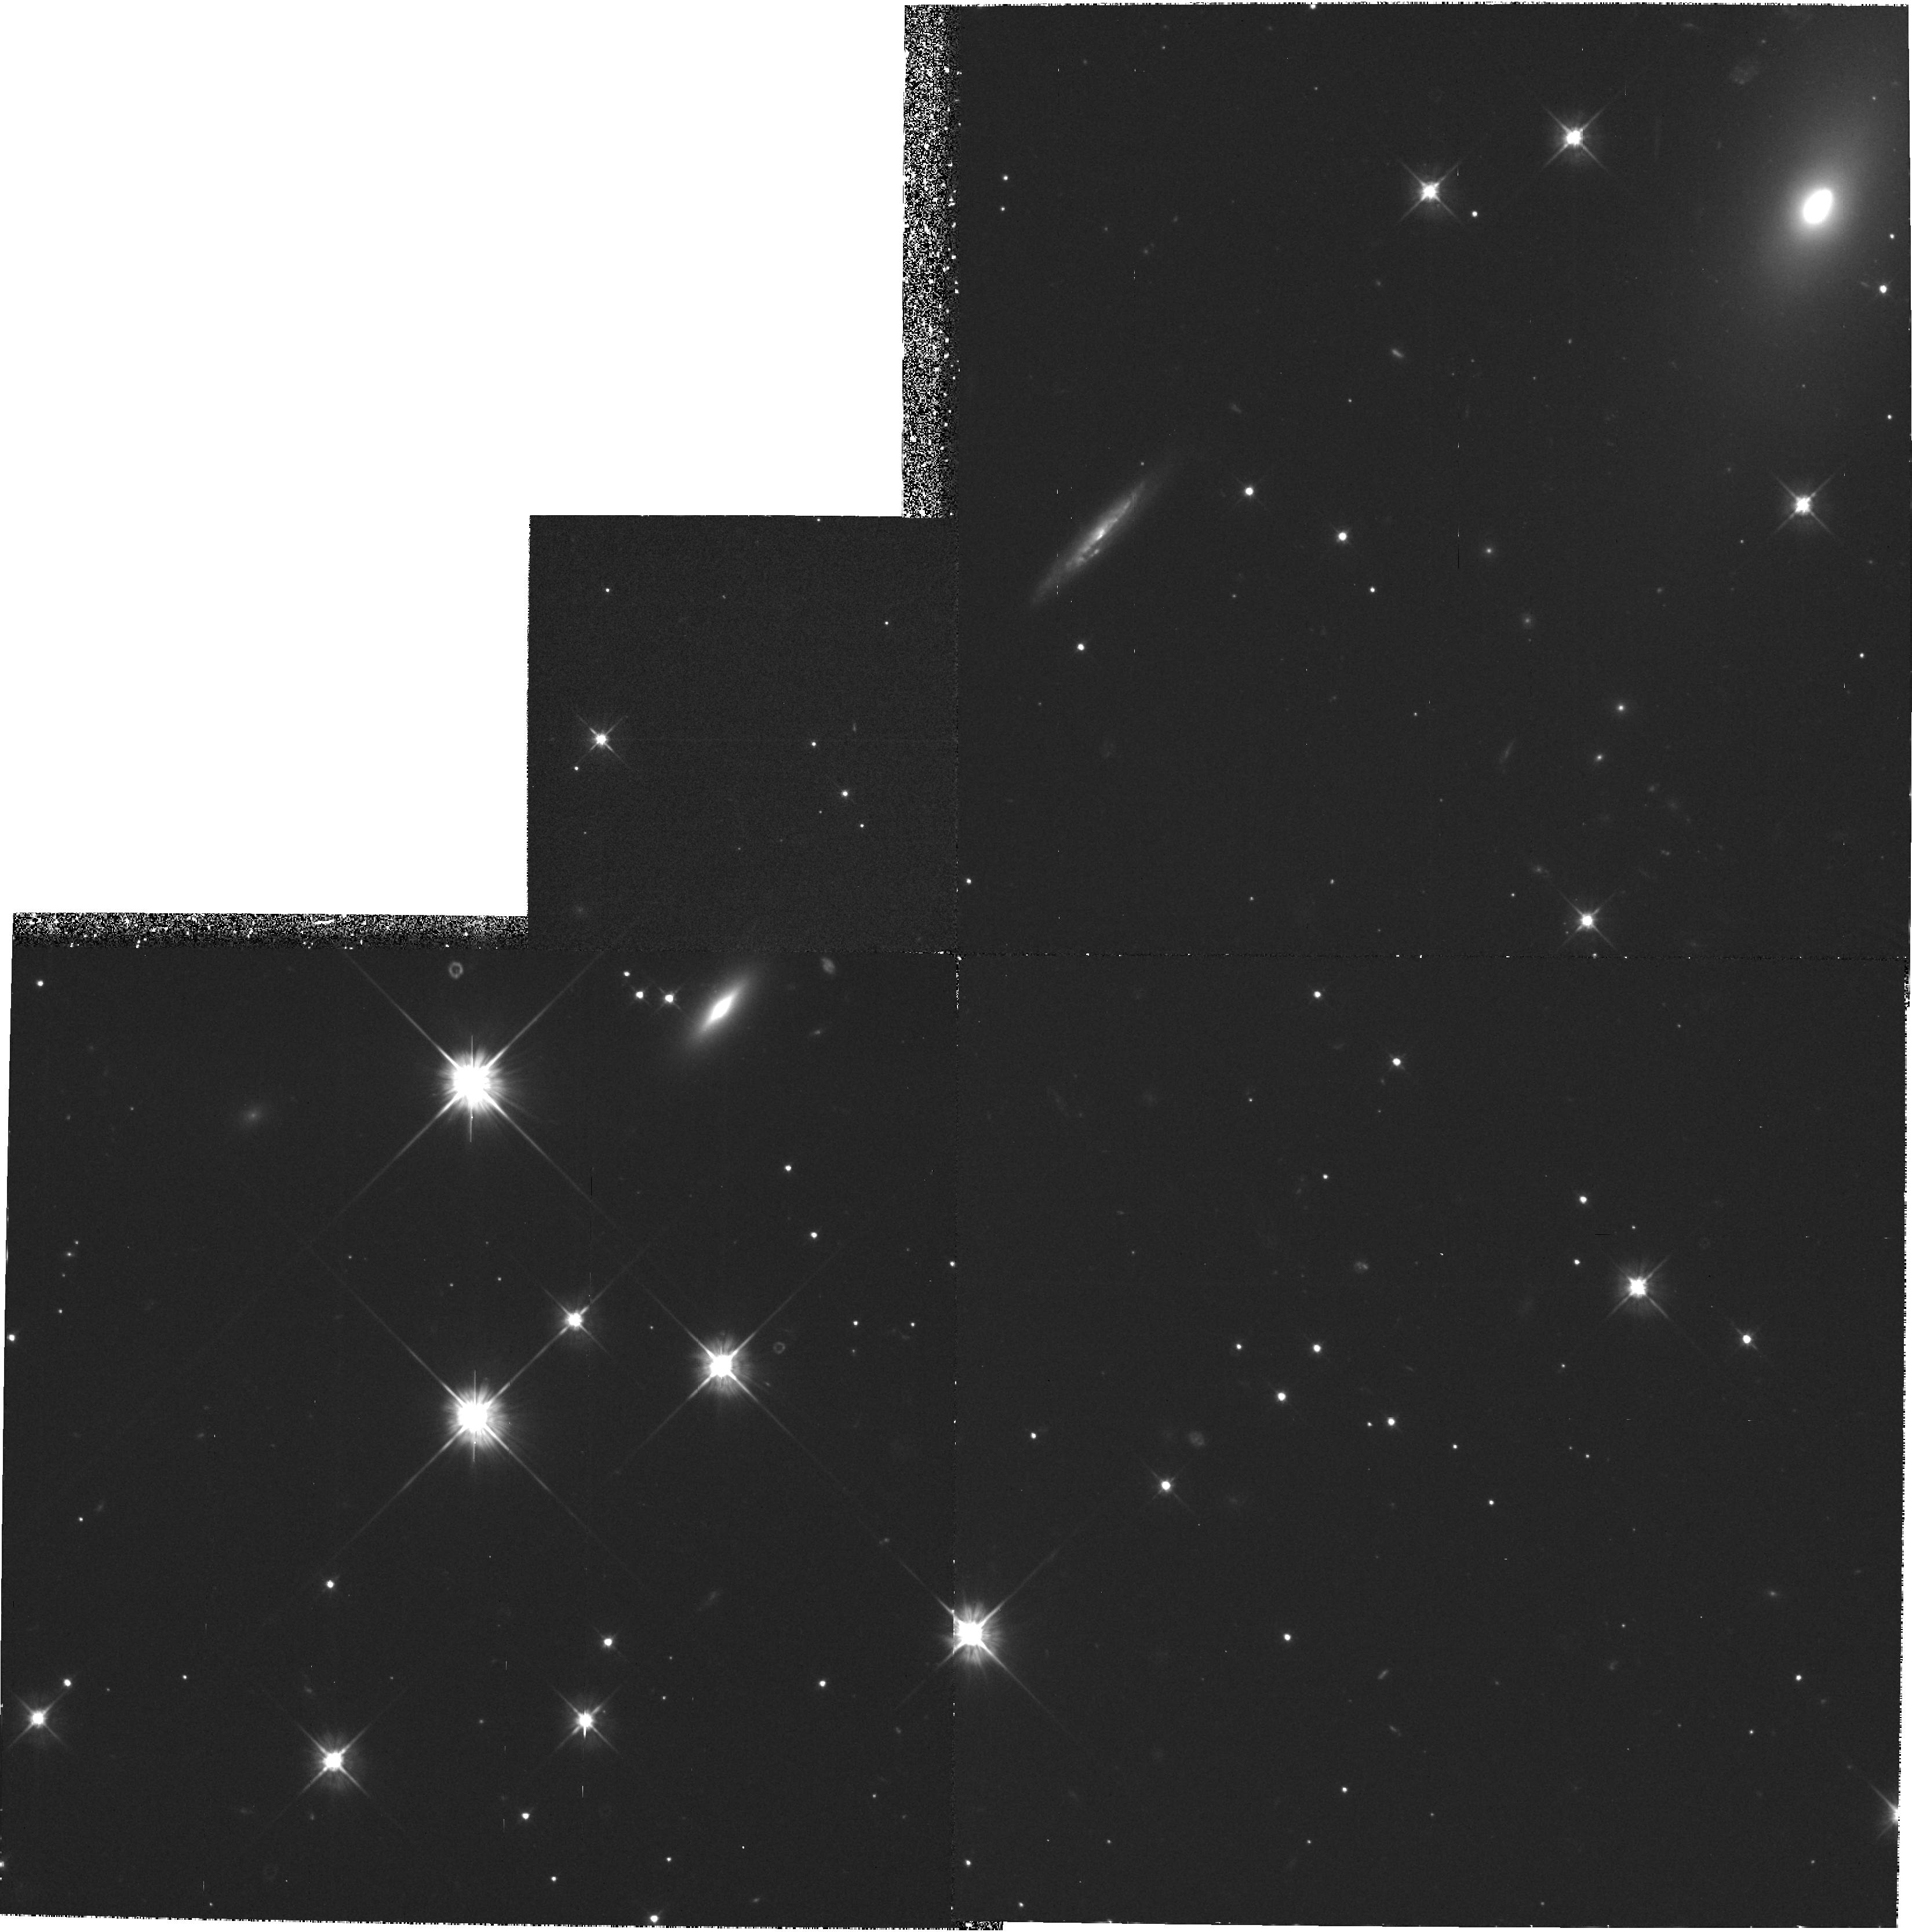
Target: STAR-065948+141421
Instrument: WFPC2/PC
Filter: F555W
Exposure: 1.7 h
Observation ID: hst_6136_01_wfpc2_pc_f555w_u2zw01

POSITIONING AND PROPER MOTION MEASUREMENT OF THE PSR0656+14 OPTICAL COUNTERPART. (PI: Mignani, Roberto)

PSR0656+14, is one of the few radio pulsars for which an optical counterpart has been proposed. Two ground based ESO (1989 and 1991) observations detected a m_V ~ 25 object at the radio position. This detection seems confirmed by the HST/FOC and by EUVE data. We now propose to image the field of PSR0656+14 with the PC to perform very accurate relative astrometry of the suggested optical counterpart, both as a reference for future observations, and in order to compare its present position with those measured in our 1989 and 1991 frames. Since the radio pulsar exhibits a proper motion towards the SE of ~ 70 mas /year, the corresponding angular displacement of the optical counterpart over 6 years (>= 0sec point 4) could be measurable. If observed, this will confirm the proposed identification, and yield interesting constraints on the emission mechanism(s), expecially in comparison with EUVE and X-ray data.